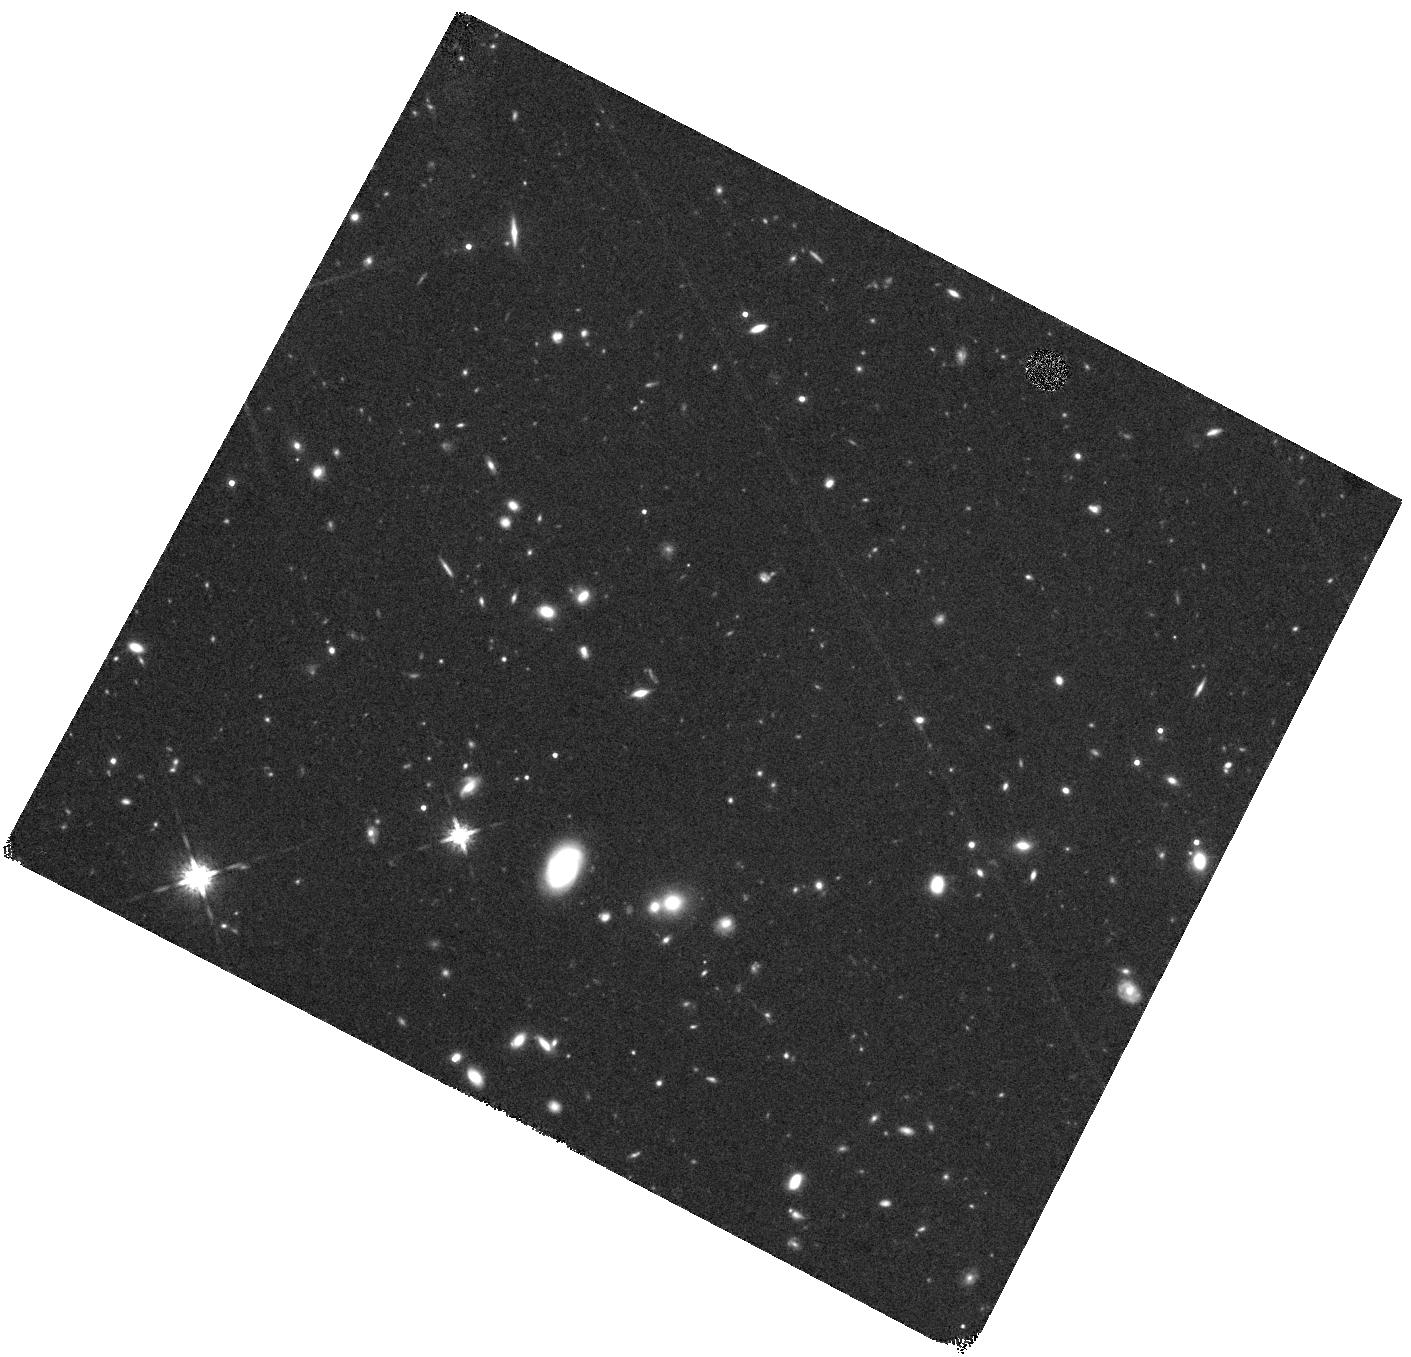
Target: C17637. Instrument: WFC3/IR. Filter: F160W. Exposure: 44 min. Observation ID: hst_12167_08_wfc3_ir_f160w_ibhg08

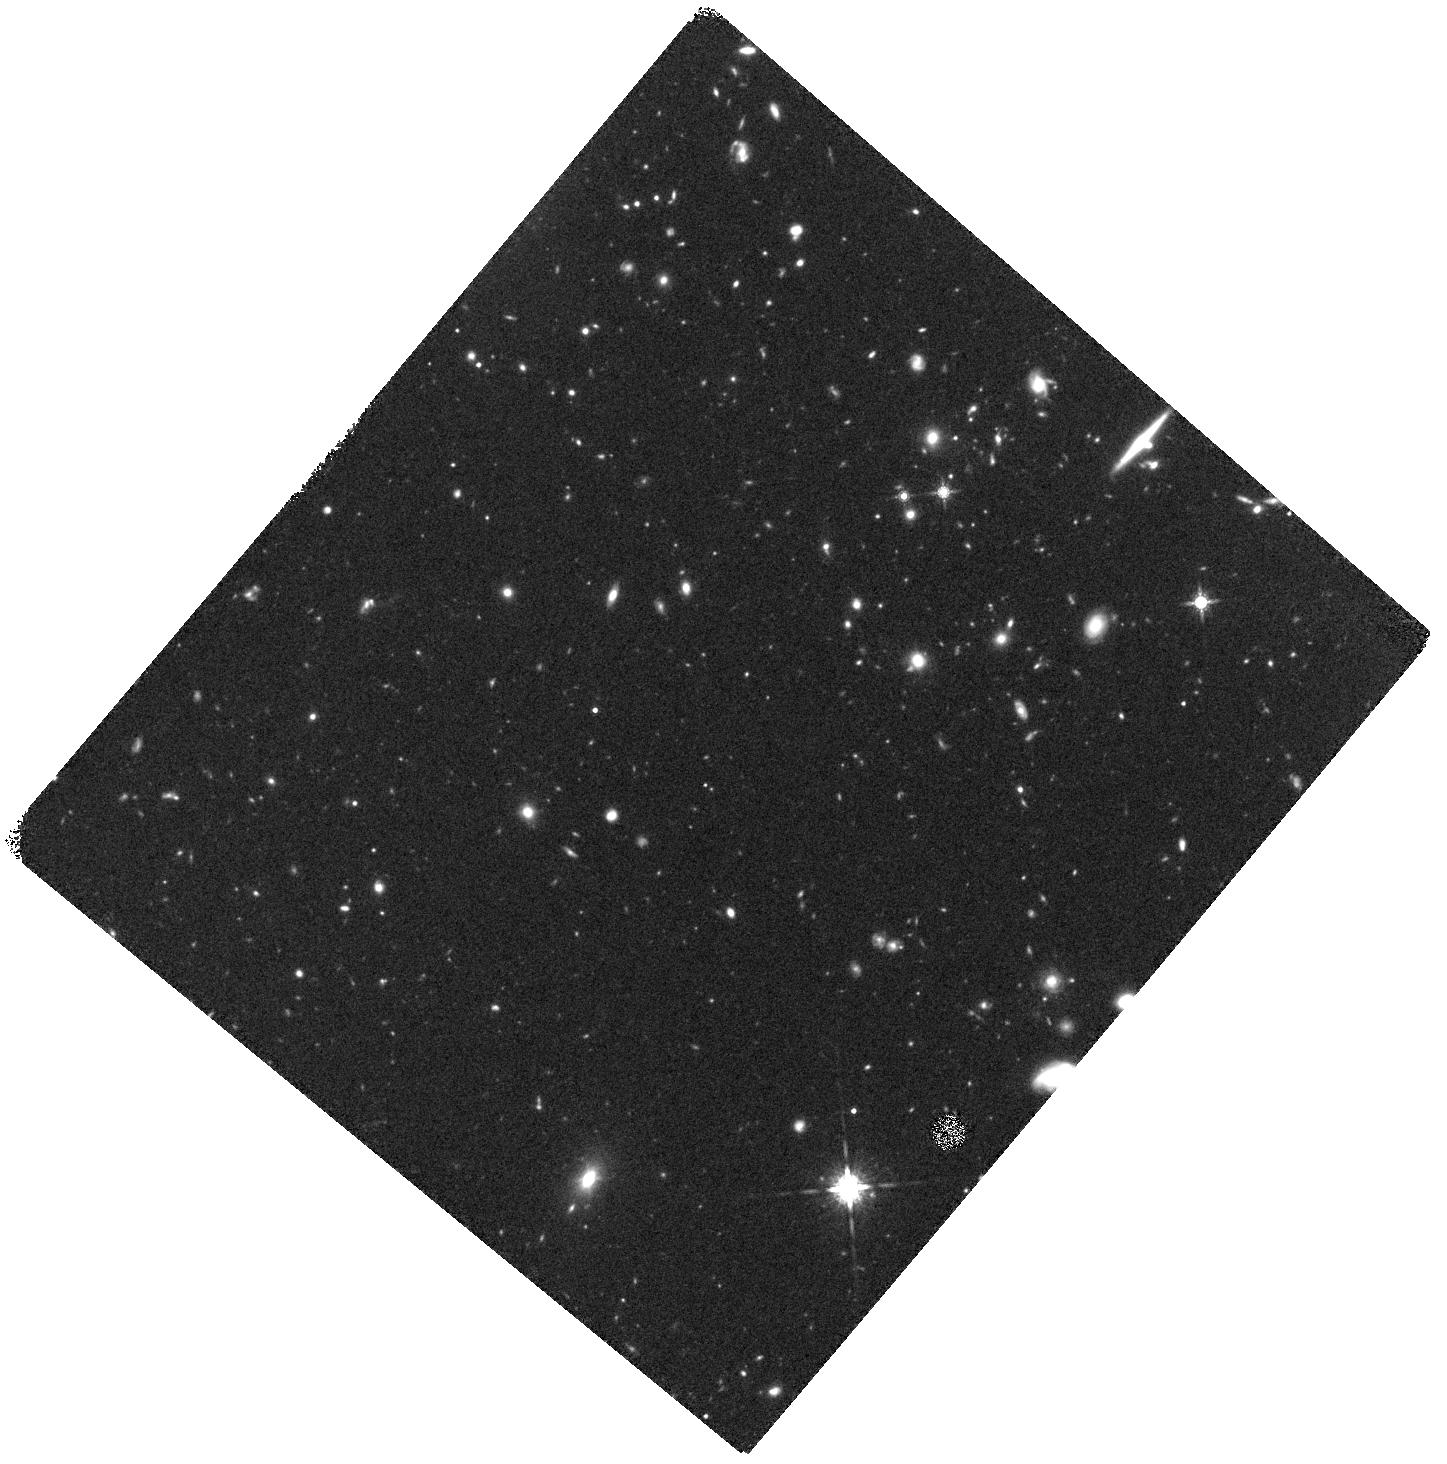
Target: A17010-2-P1-P2. Instrument: WFC3/IR. Filter: F160W. Exposure: 47 min. Observation ID: hst_12167_09_wfc3_ir_f160w_ibhg09

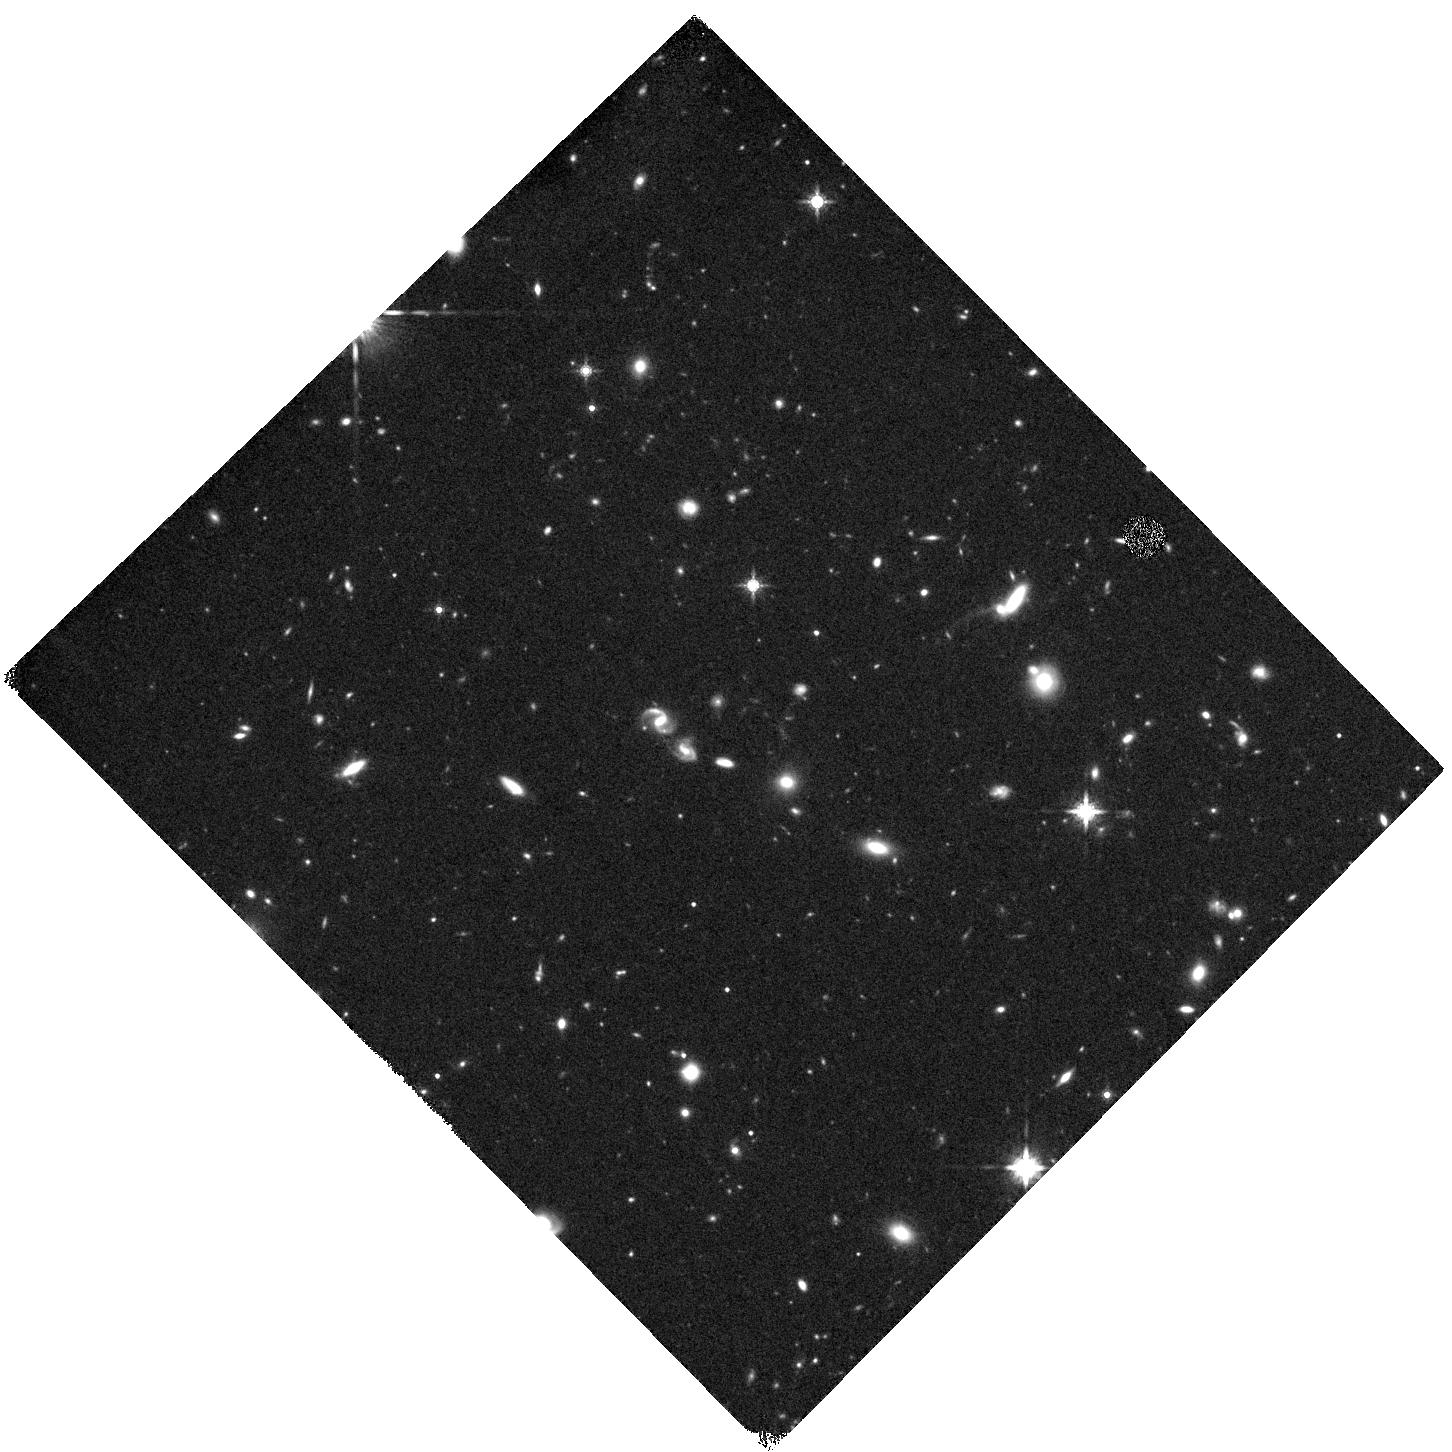
Target: UDS34024. Instrument: WFC3/IR. Filter: F160W. Exposure: 44 min. Observation ID: hst_12167_04_wfc3_ir_f160w_ibhg04

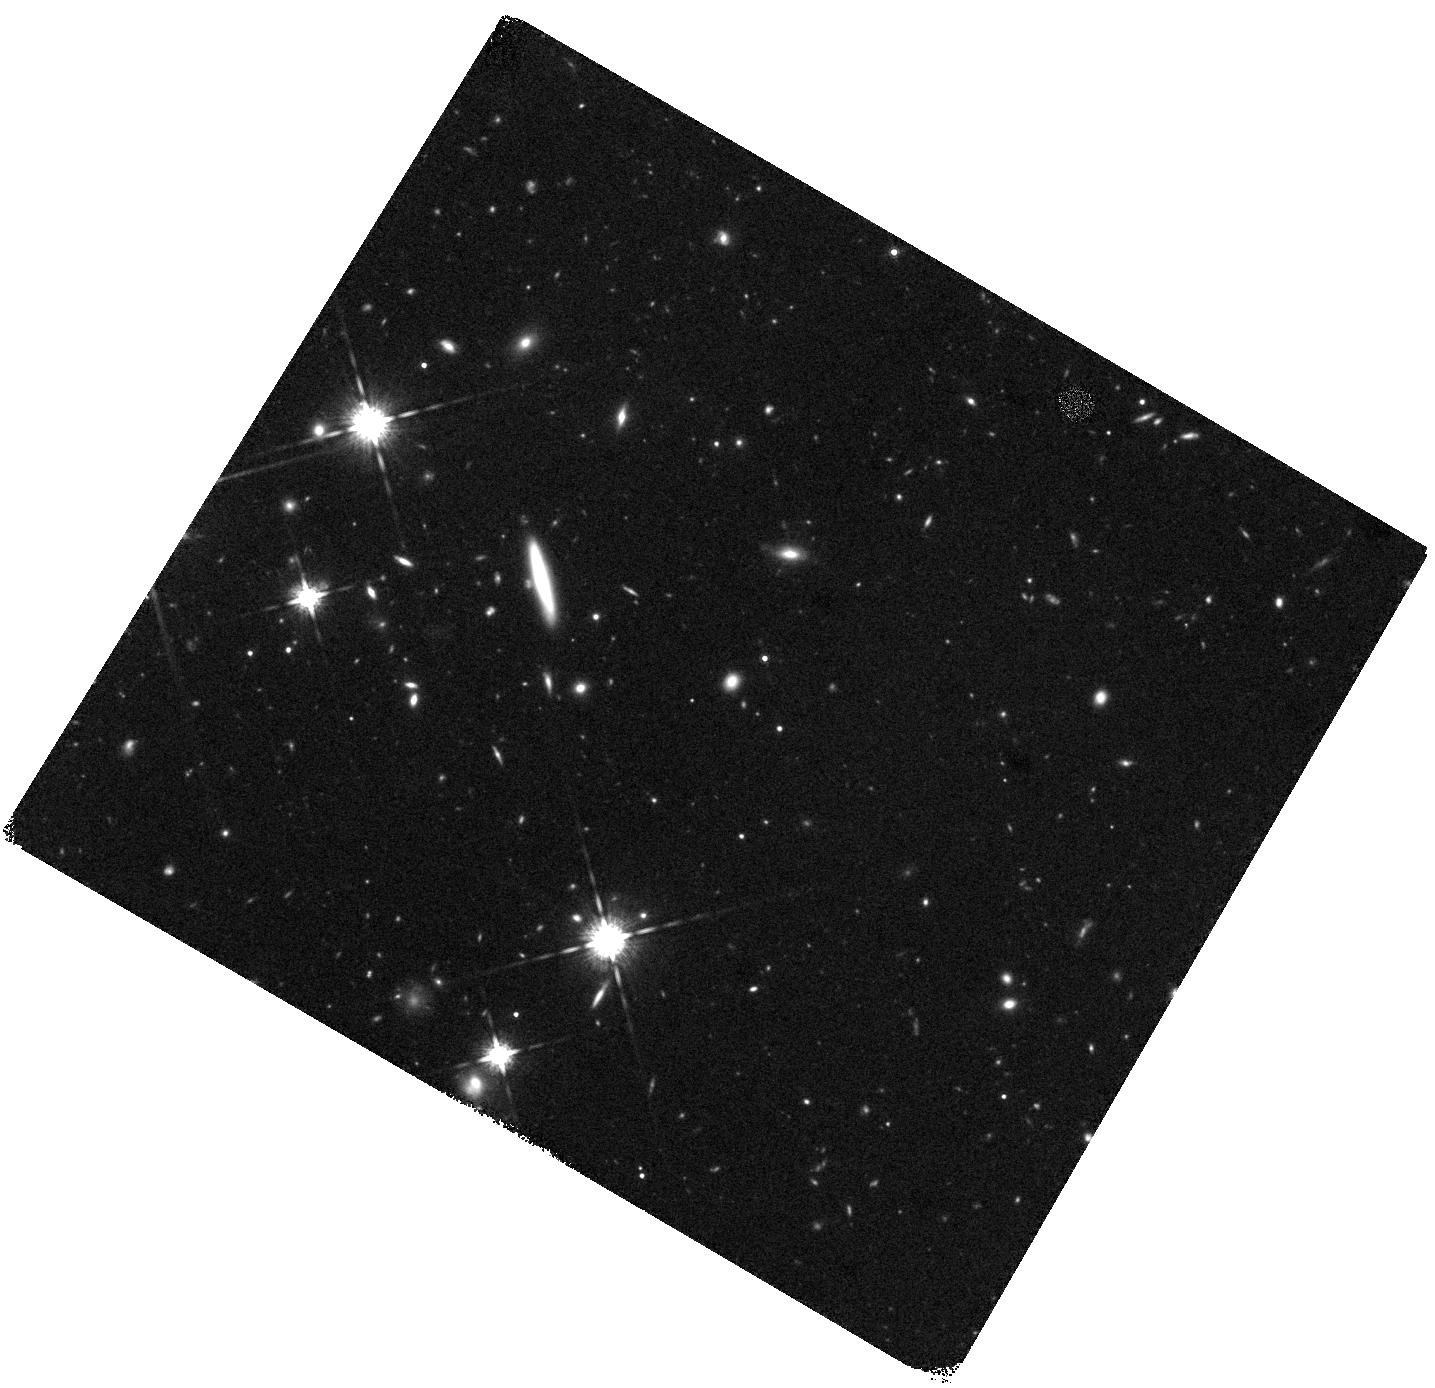
Target: C20866-3-P1. Instrument: WFC3/IR. Filter: F160W. Exposure: 44 min. Observation ID: hst_12167_06_wfc3_ir_f160w_ibhg06

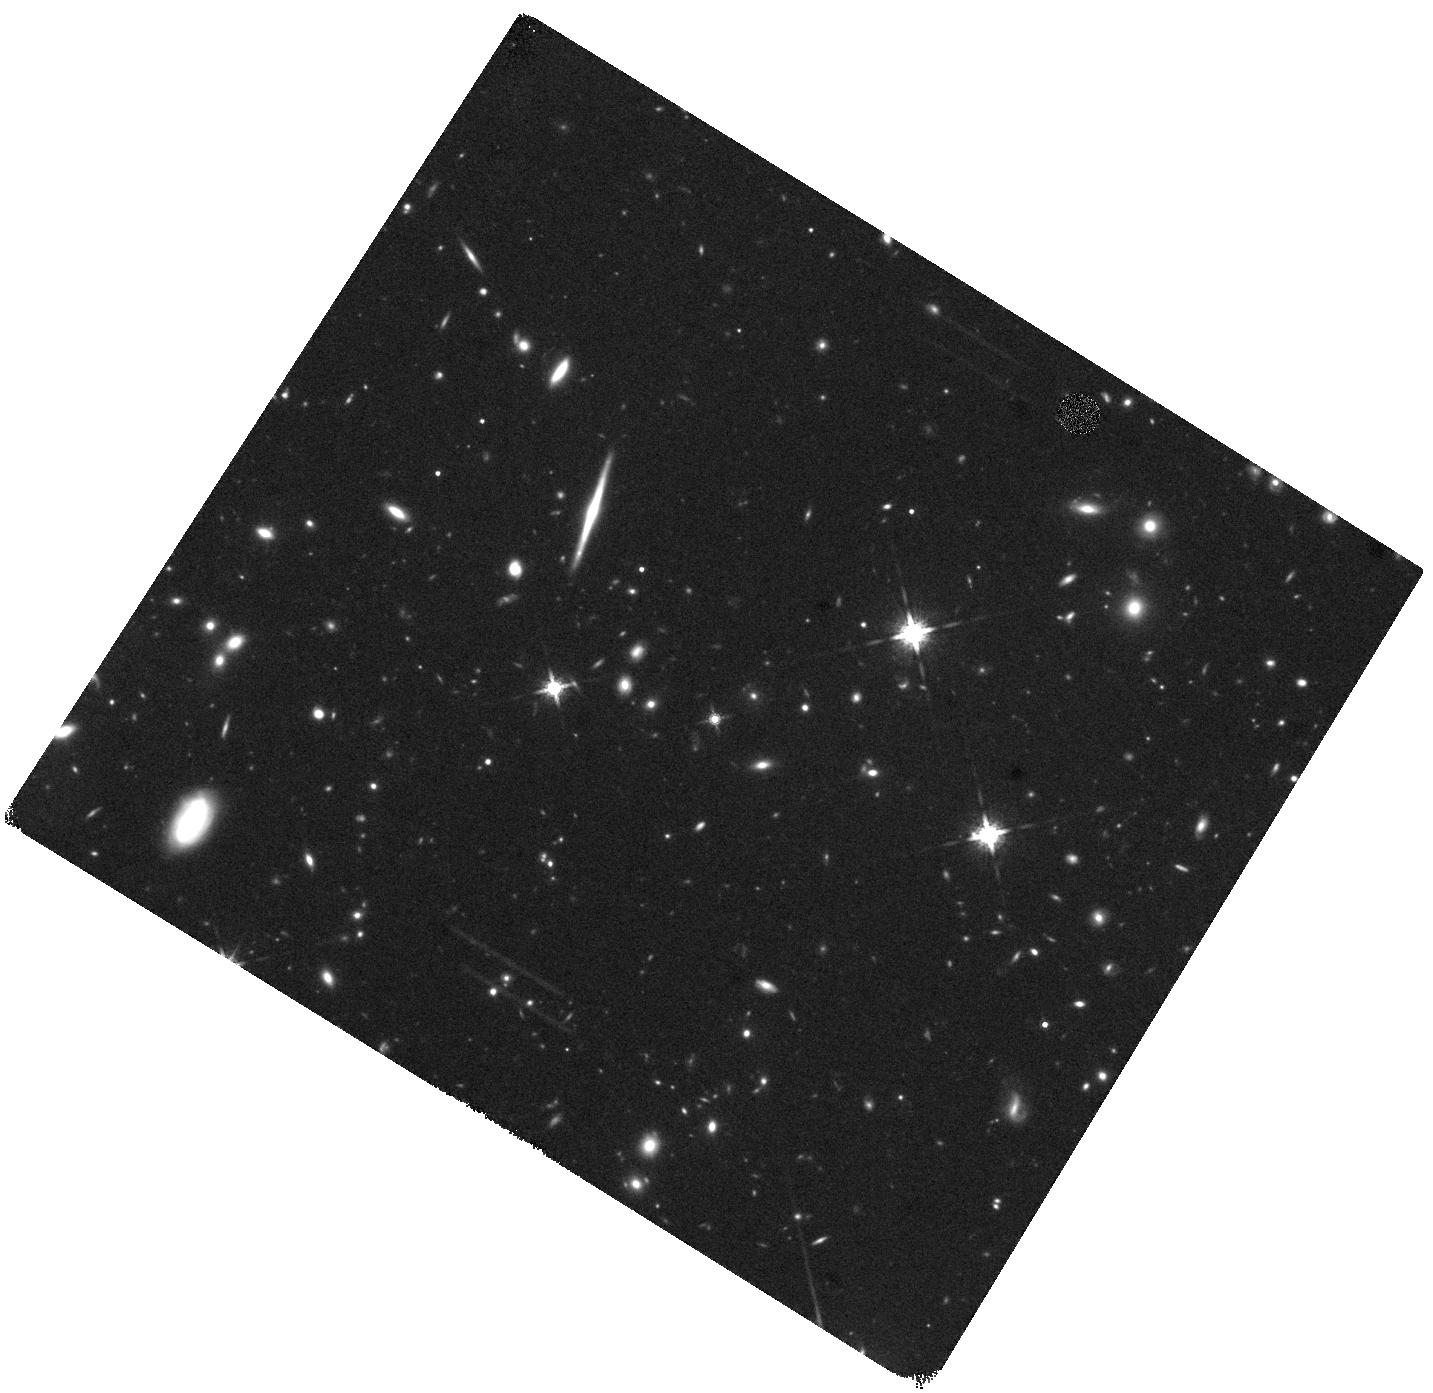
Target: COS7712. Instrument: WFC3/IR. Filter: F160W. Exposure: 44 min. Observation ID: hst_12167_01_wfc3_ir_f160w_ibhg01

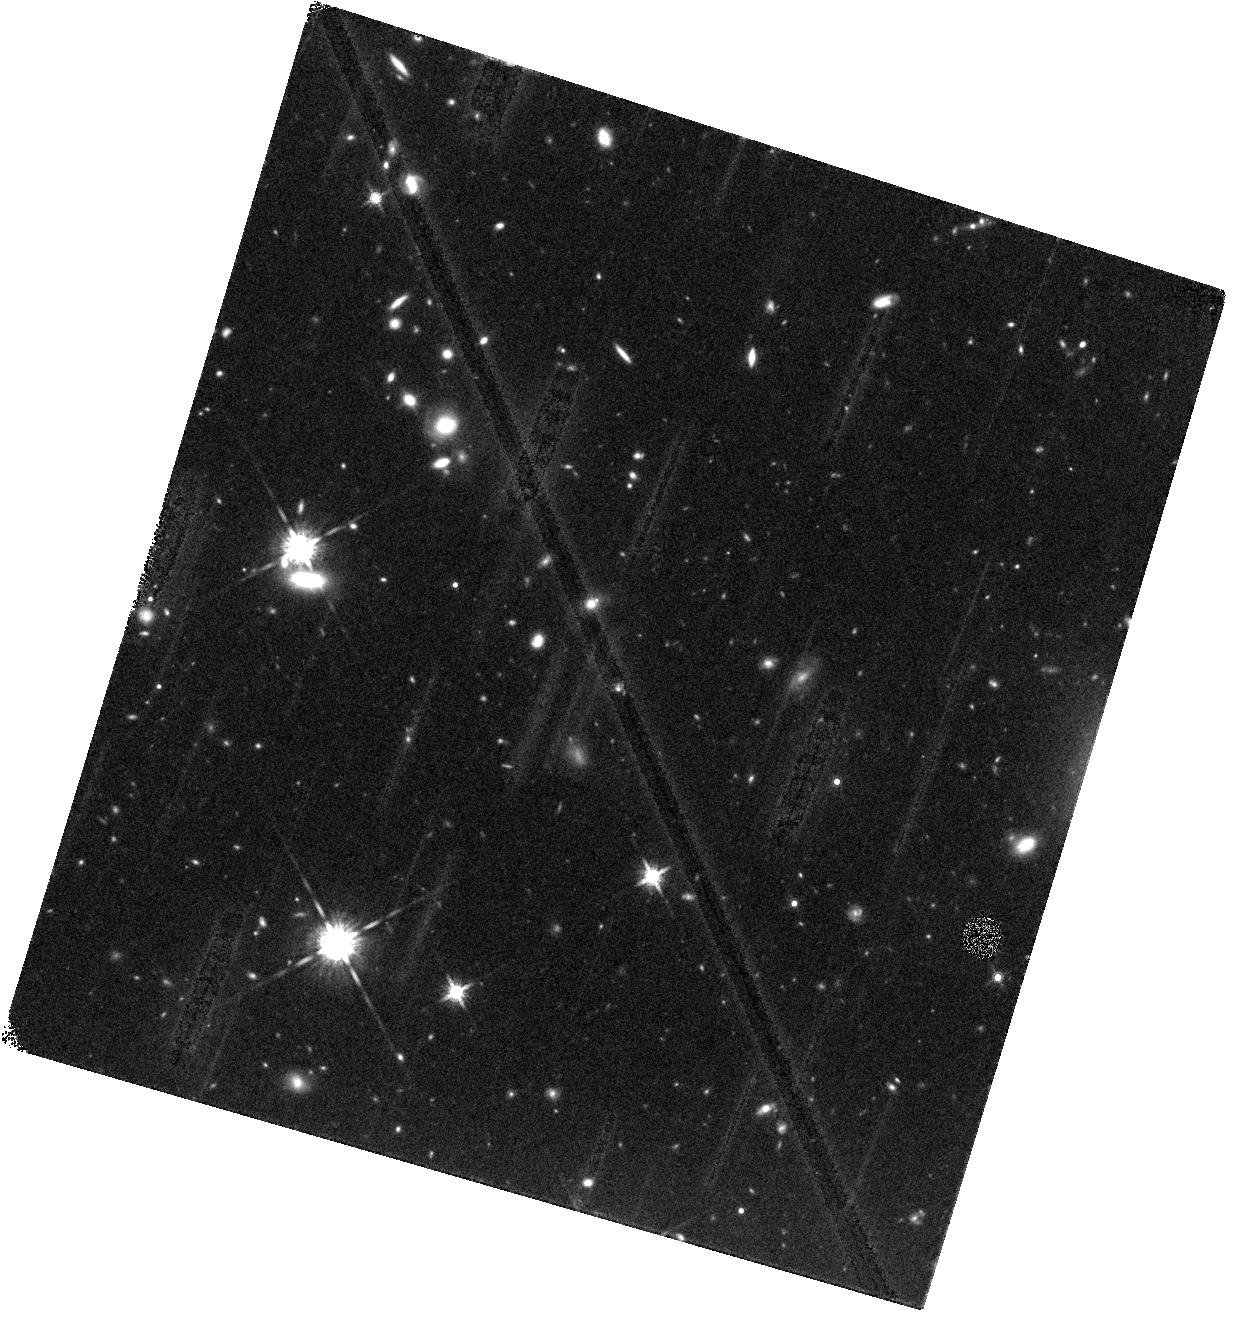
Target: A18507-P2. Instrument: WFC3/IR. Filter: F160W. Exposure: 47 min. Observation ID: hst_12167_10_wfc3_ir_f160w_ibhg10

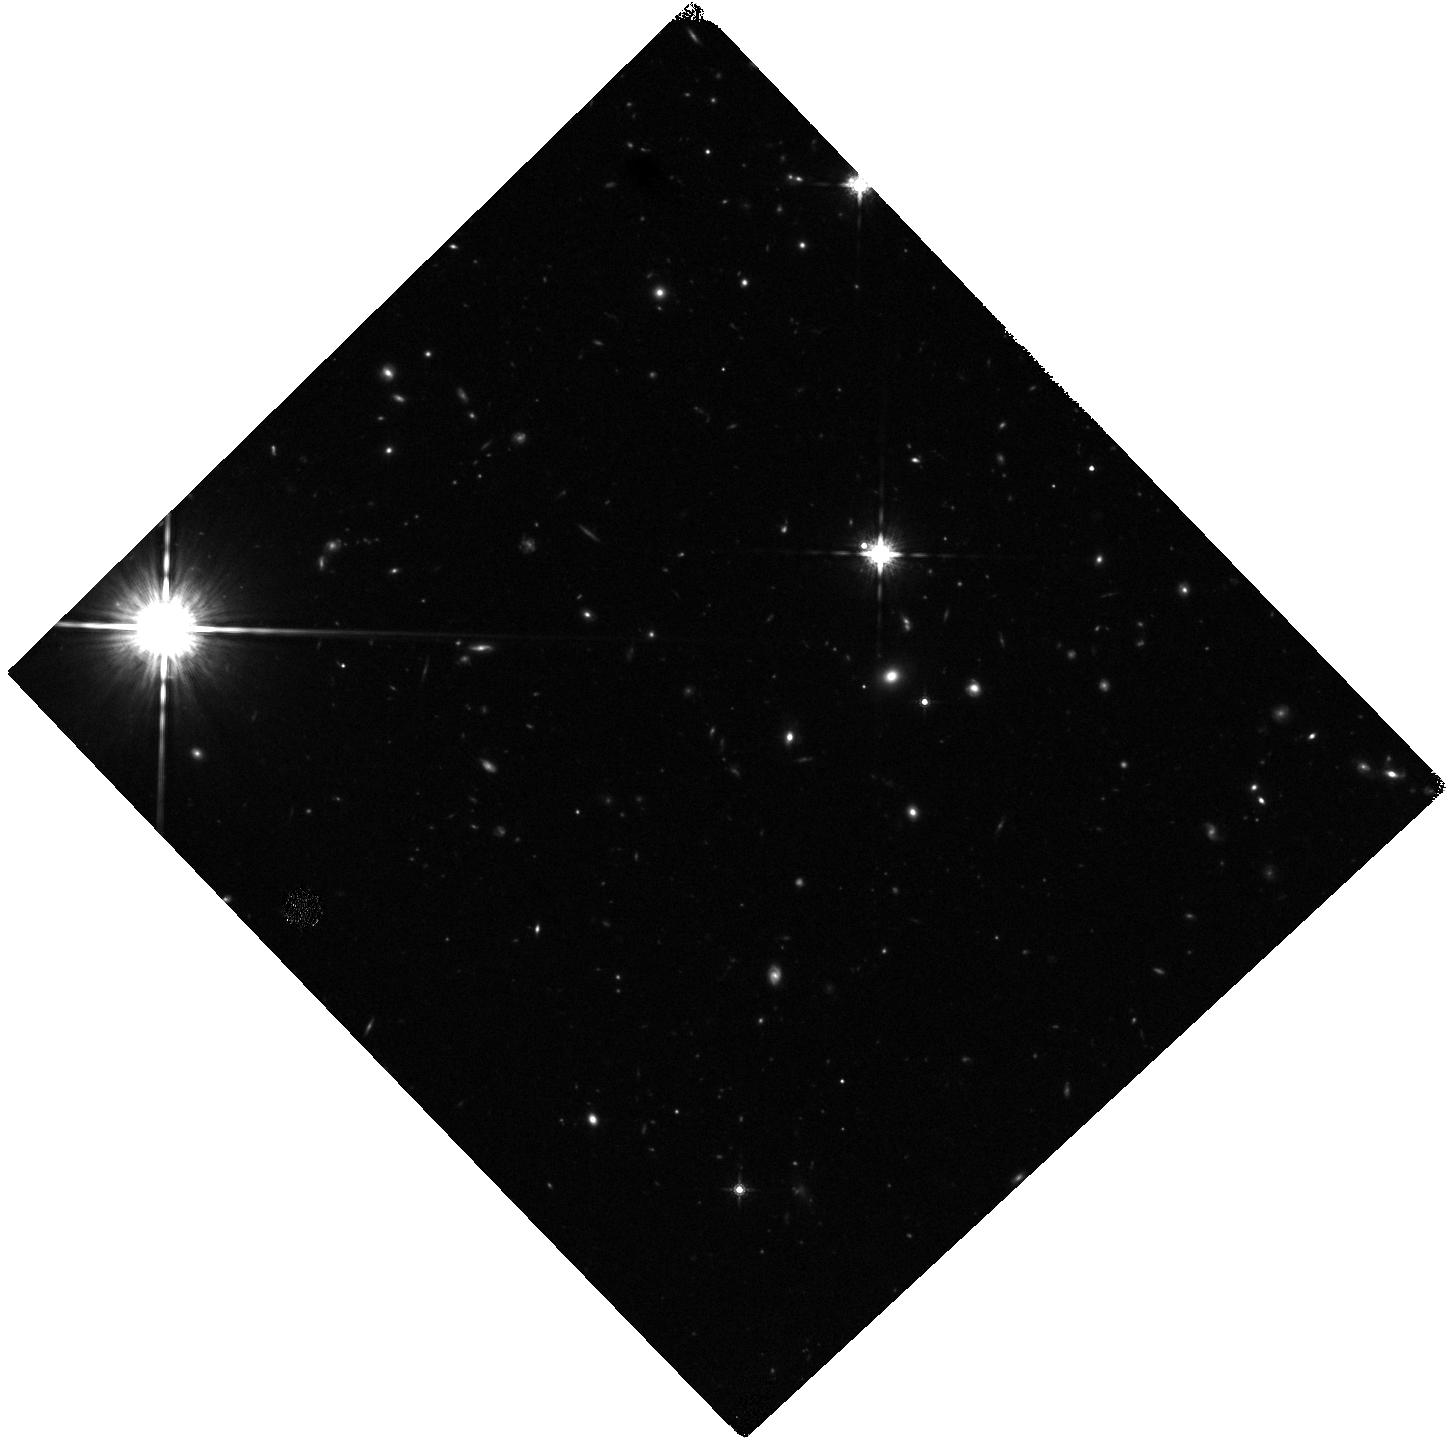
Target: A21129-P1. Instrument: WFC3/IR. Filter: F160W. Exposure: 47 min. Observation ID: hst_12167_11_wfc3_ir_f160w_ibhg11

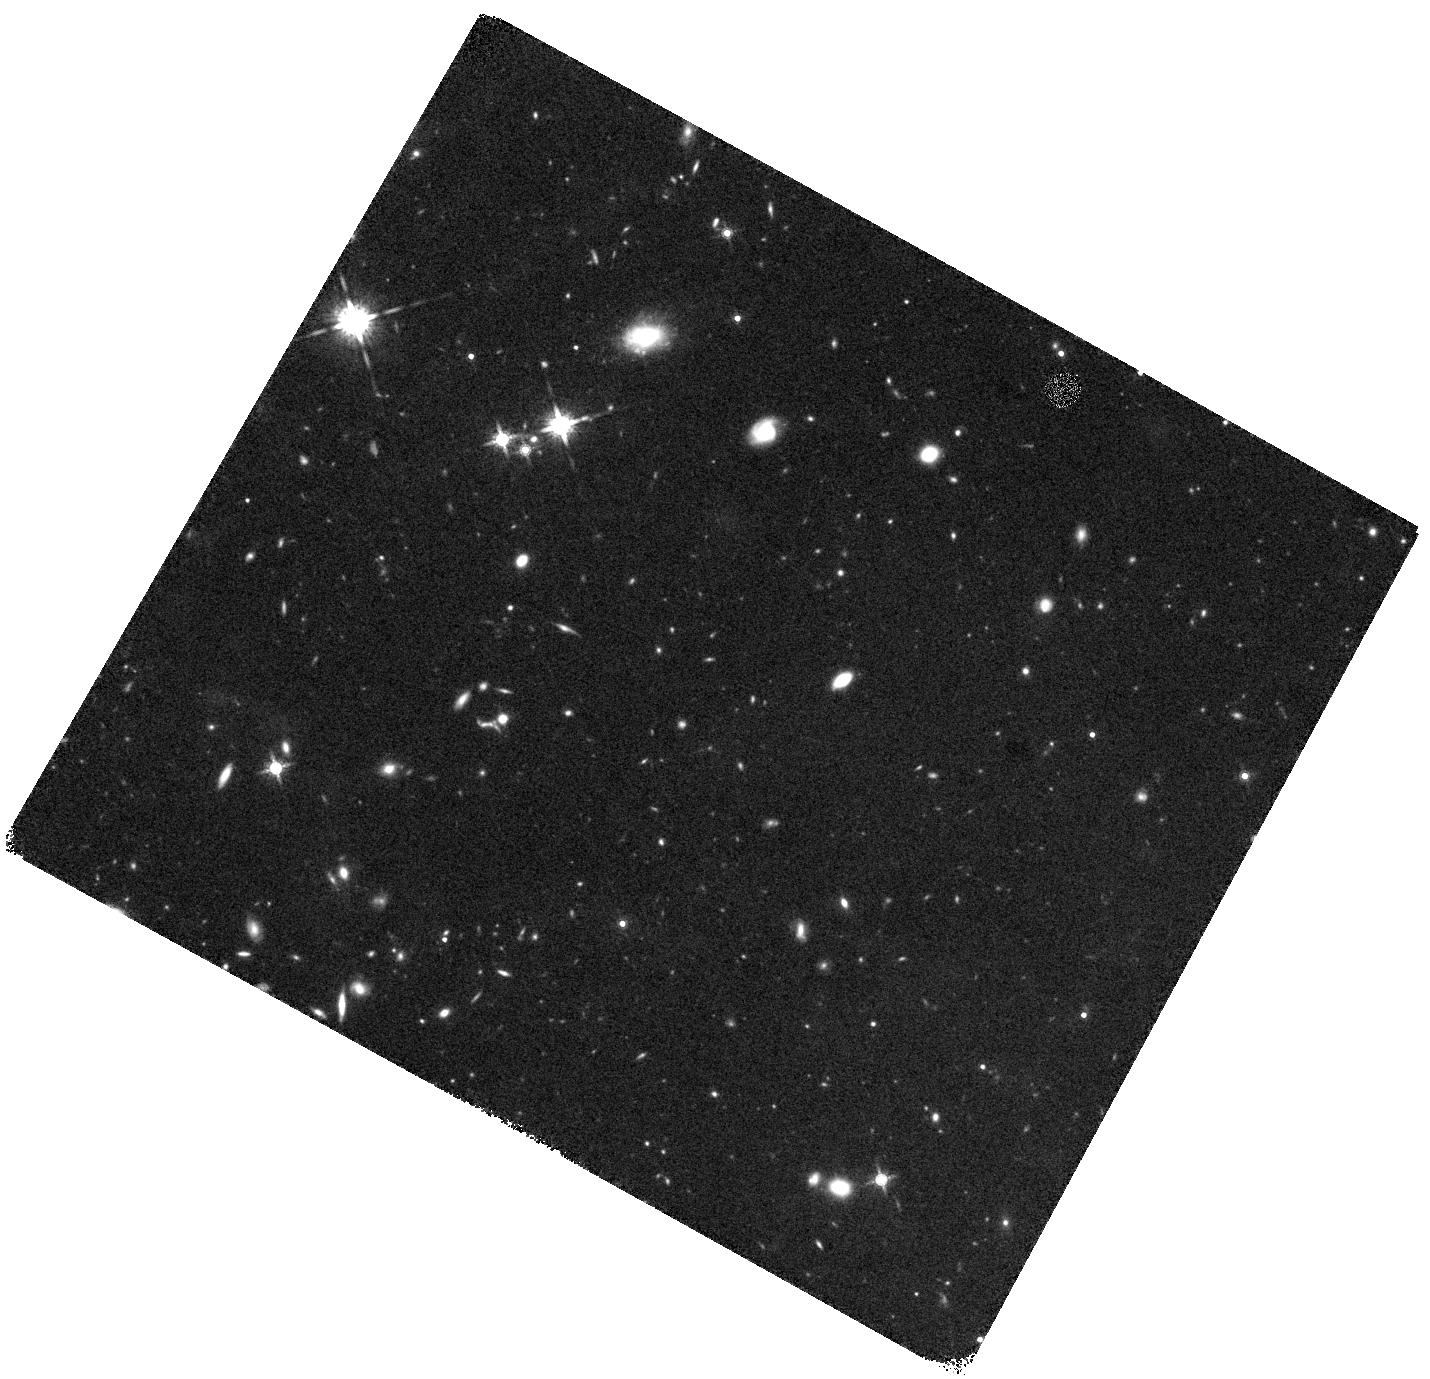
Target: C20683-2-P1. Instrument: WFC3/IR. Filter: F160W. Exposure: 44 min. Observation ID: hst_12167_07_wfc3_ir_f160w_ibhg07

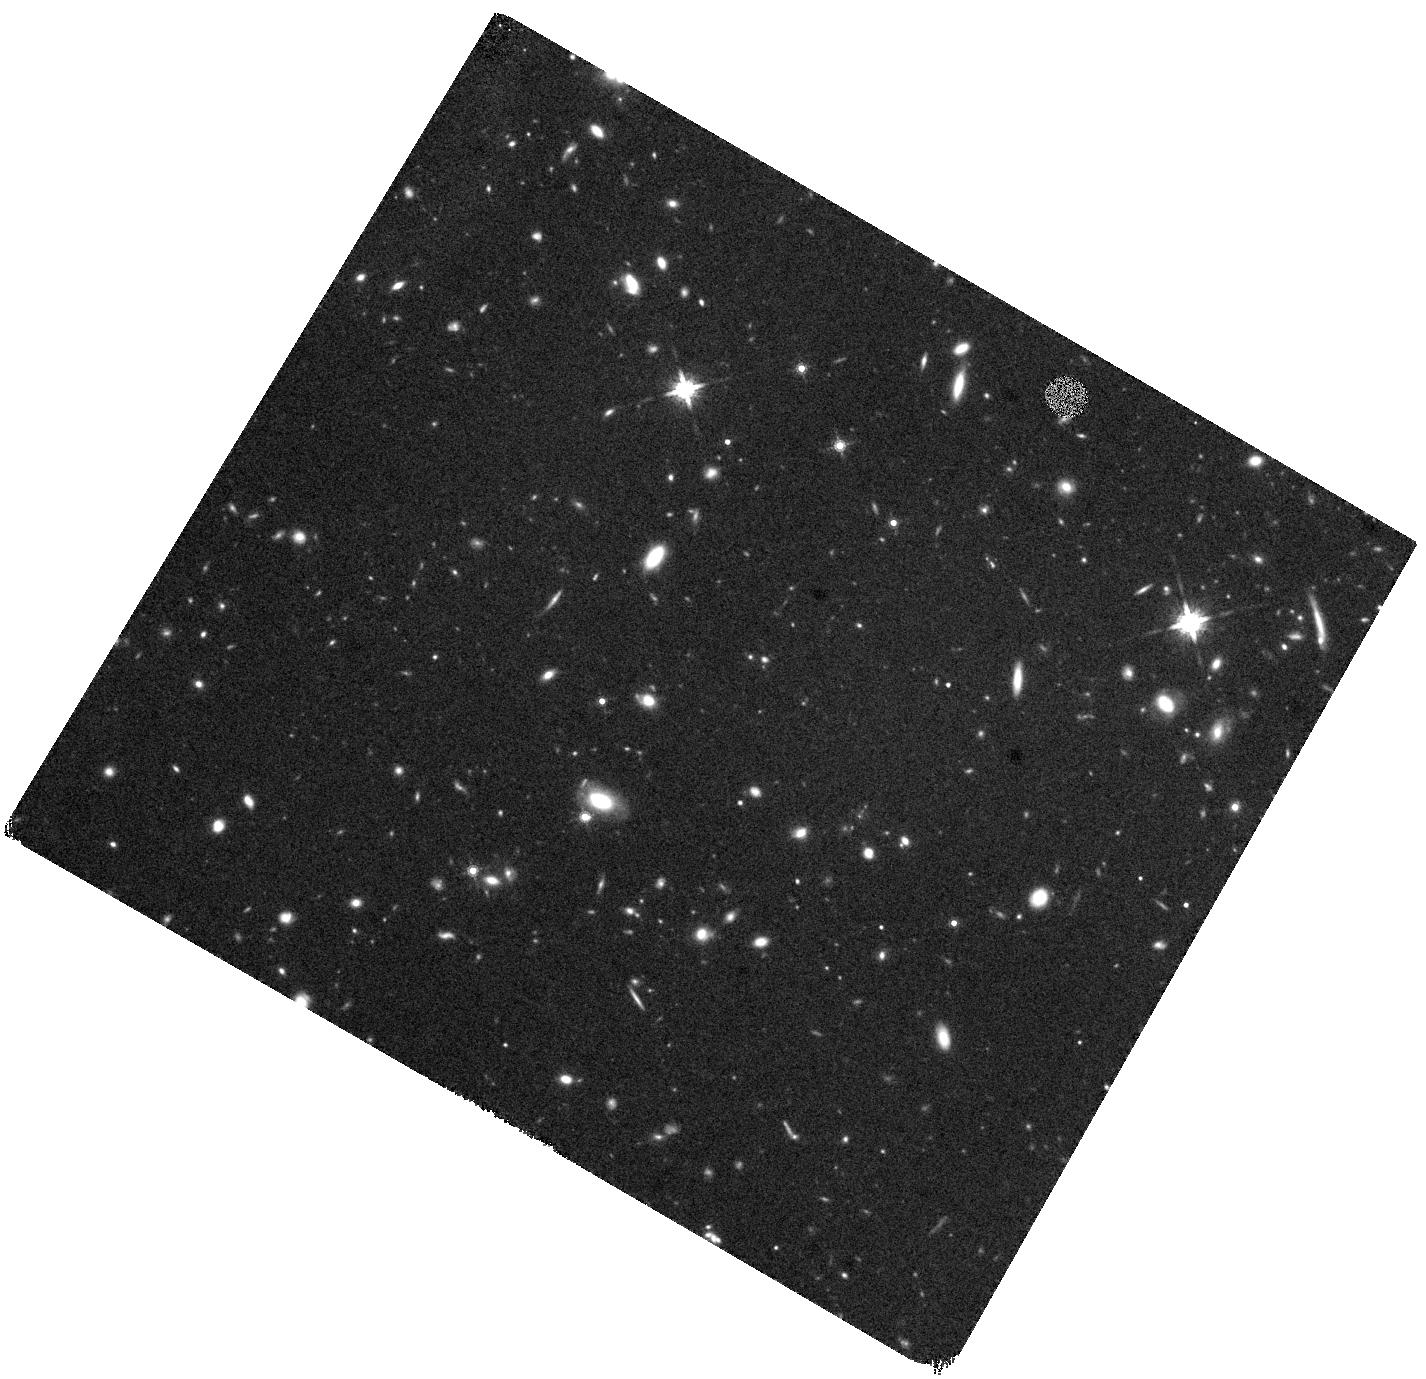
Target: COS7296. Instrument: WFC3/IR. Filter: F160W. Exposure: 44 min. Observation ID: hst_12167_02_wfc3_ir_f160w_ibhg02

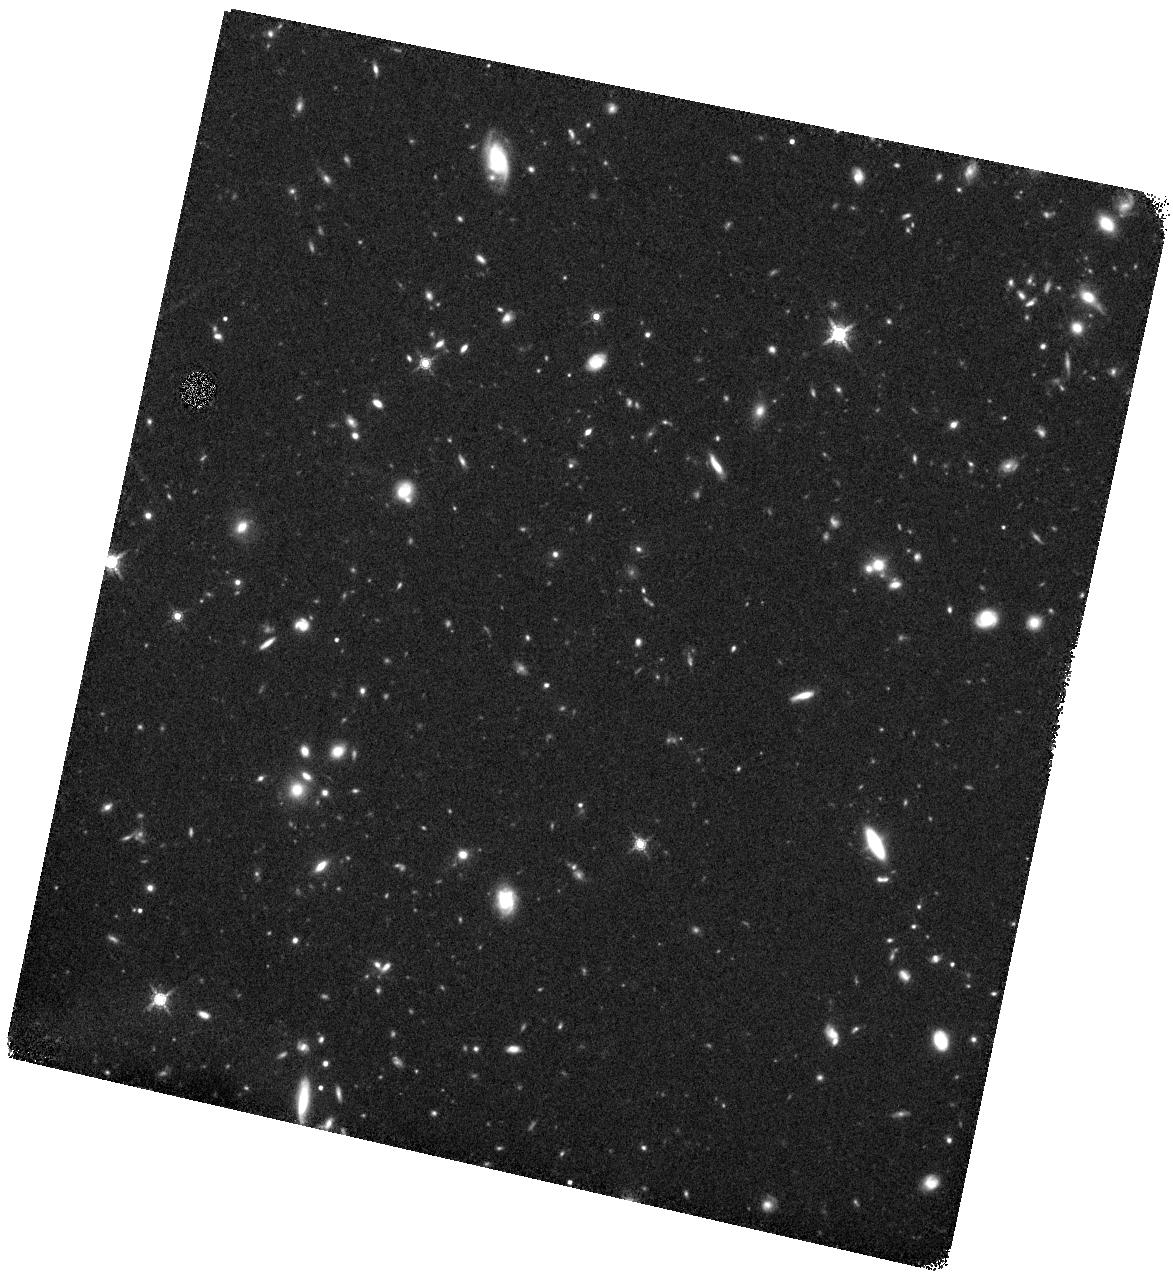
Target: U53937-3-P1. Instrument: WFC3/IR. Filter: F160W. Exposure: 44 min. Observation ID: hst_12167_12_wfc3_ir_f160w_ibhg12

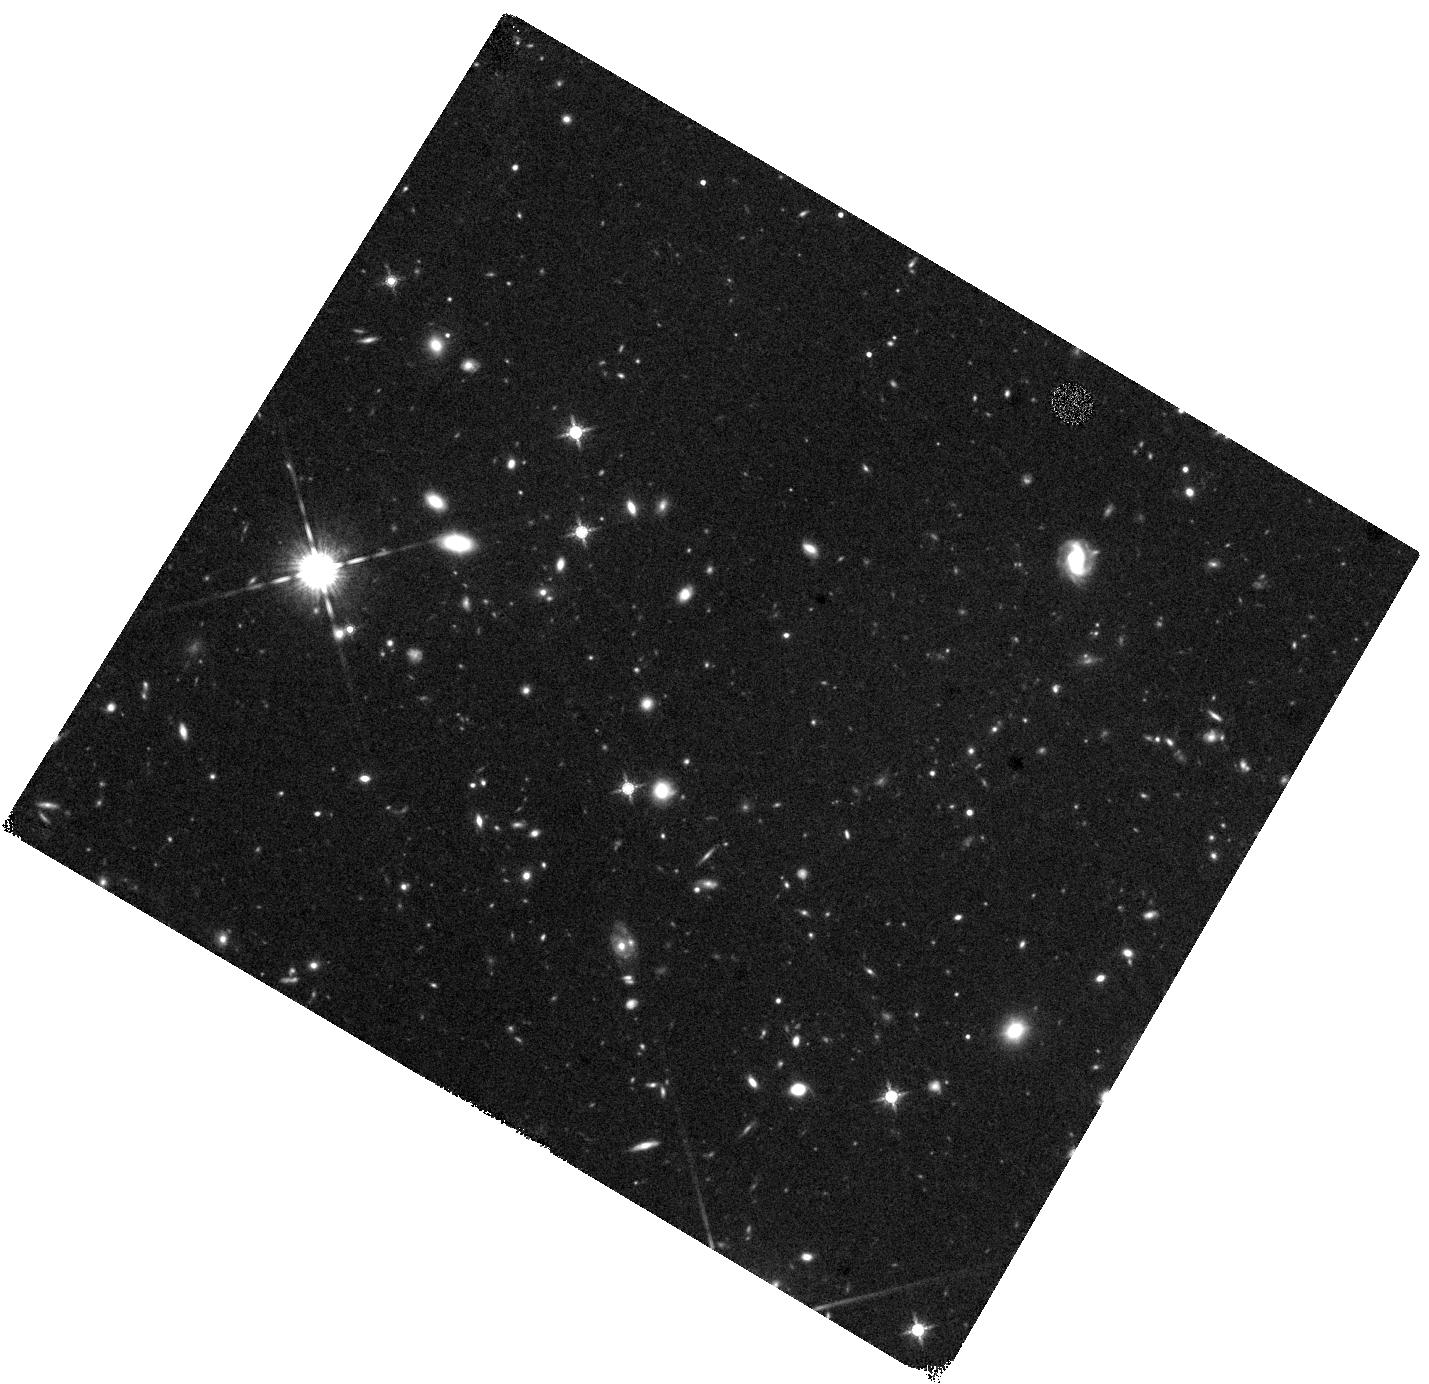
Target: COS10580. Instrument: WFC3/IR. Filter: F160W. Exposure: 44 min. Observation ID: hst_12167_03_wfc3_ir_f160w_ibhg03

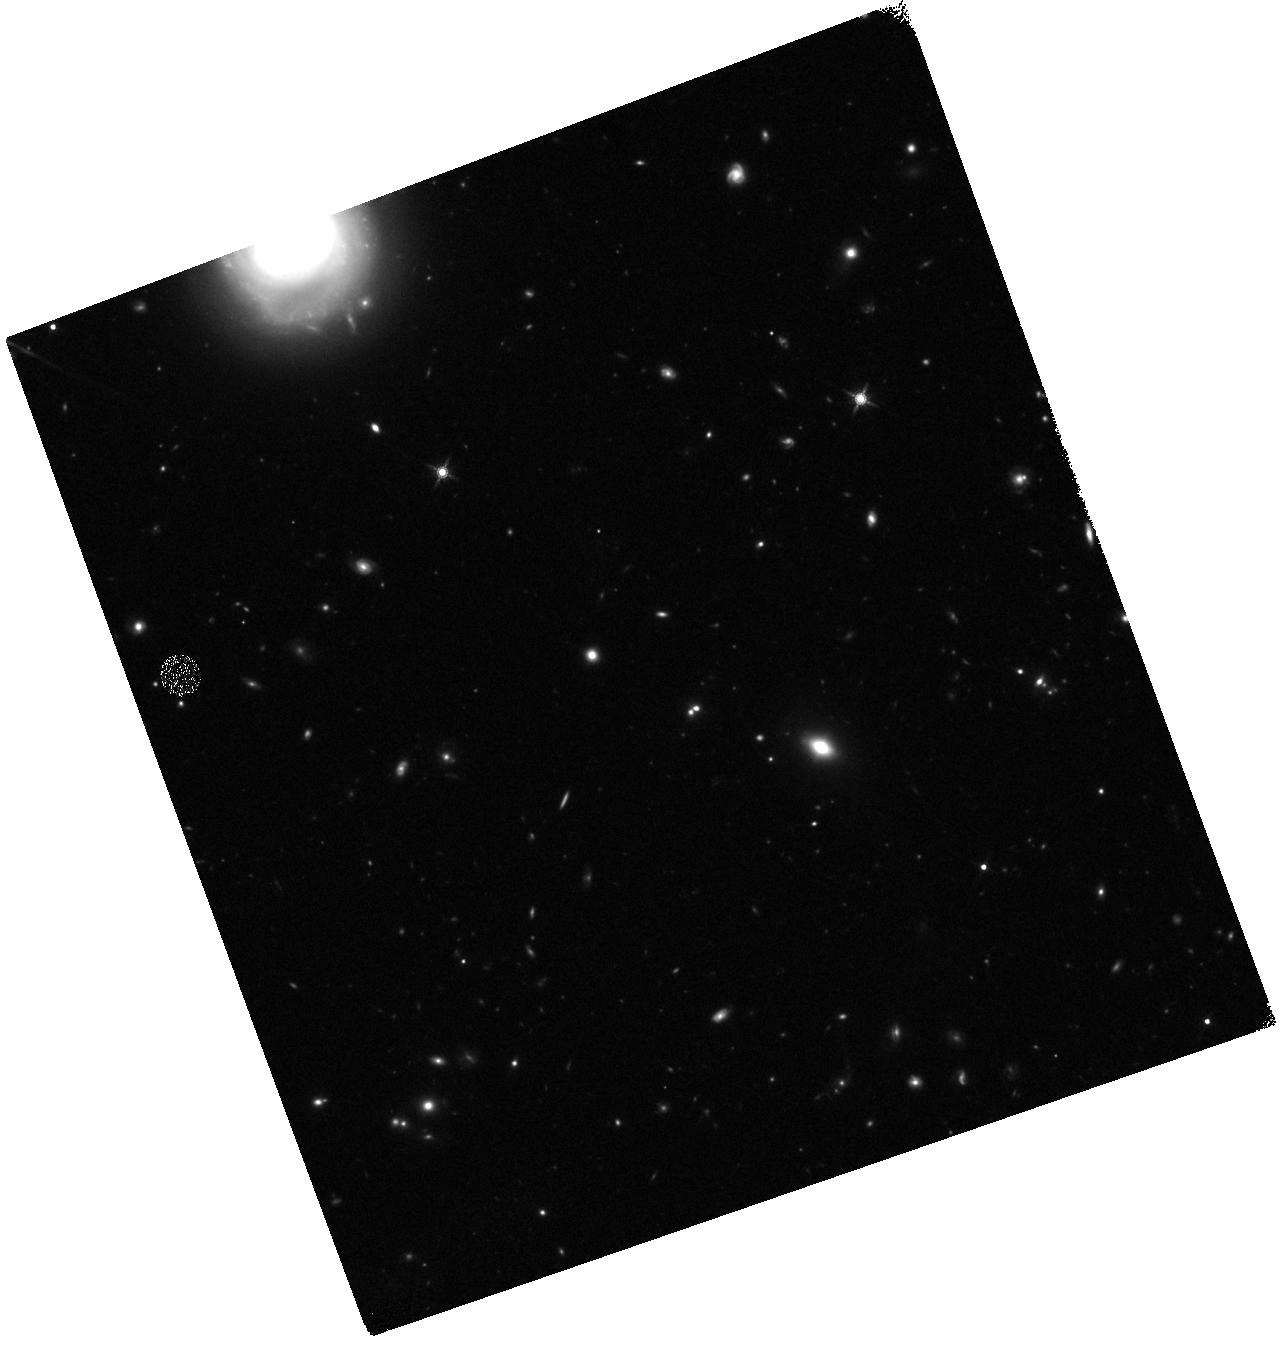
Target: U46881-P1. Instrument: WFC3/IR. Filter: F160W. Exposure: 44 min. Observation ID: hst_12167_13_wfc3_ir_f160w_ibhg13

Resolving the Matter of Massive Quiescent Galaxies at z=1.5-2 (PI: Franx, Marijn)

We and other groups have discovered that galaxies with little or no star formation exist at redshifts beyond 1.5, and that these galaxies are very small for their stellar mass. These galaxies as a class are approximately 5 times smaller than nearby early-type galaxies of the same mass. These results have very significant implications, as they demonstrate that even the most boring galaxies at high redshift, which have no or little starformation, must undergo dramatic structural changes while evolving to low redshift. The results are still uncertain, however, as the stellar masses of these galaxies have been estimated from stellar population models. These masses have unknown errors, mostly due to uncertainties in the stellar initial mass function. The stellar population masses can be tested using dynamical mass estimators. We have taken high signal-to-noise deep spectra of quiescent galaxies at z ~1.5 - 2 using X-Shooter and LRIS on Keck. The spectra are exquisite and allow us to measure the velocity dispersions of these galaxies. To convert the dispersion to mass we need to measure accurate sizes of the galaxies. Here we propose to take WFC3 imaging so that we can measure the structural properties of these galaxies and derive their sizes, dynamical masses, and mass-to-light ratios.